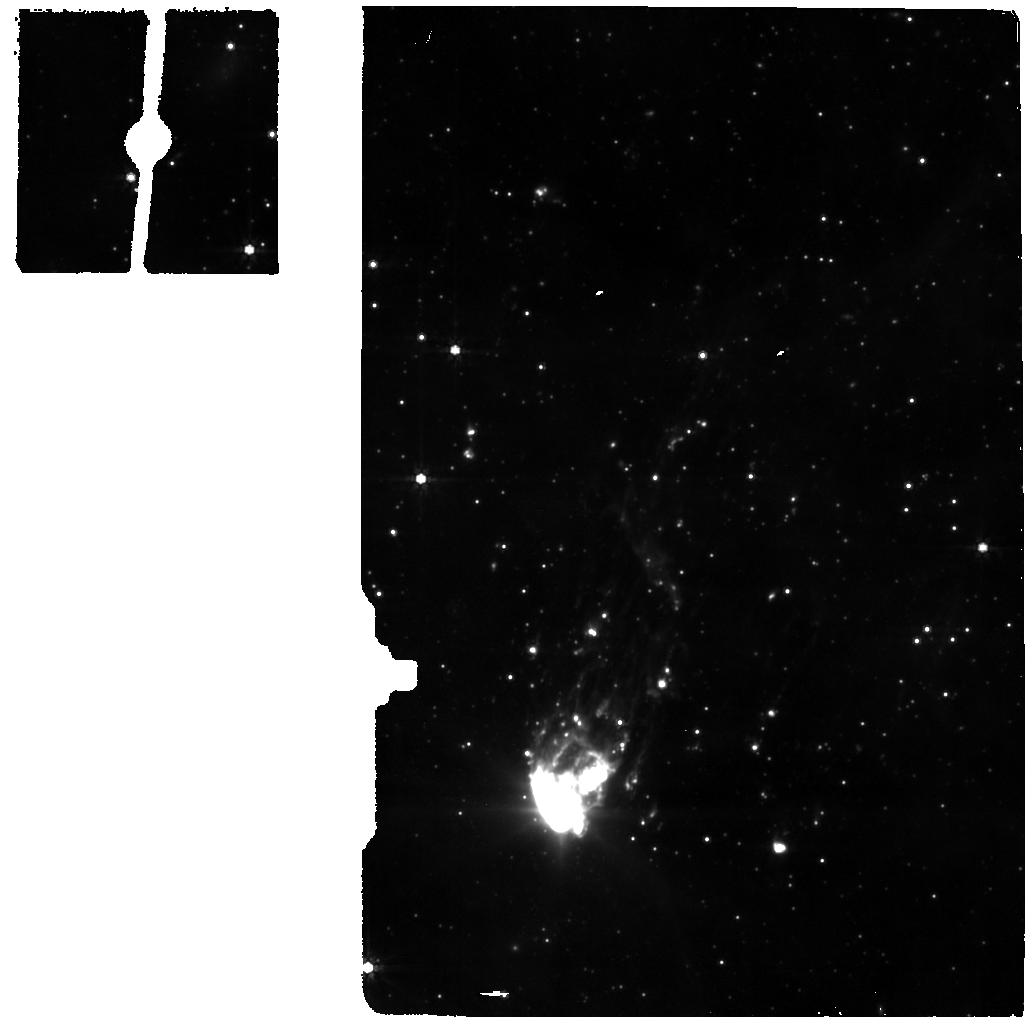
Target: BACKGROUND
Instrument: MIRI
Filter: F770W
Exposure: 12 min
Observation ID: jw01178-o005_t010_miri_f770w

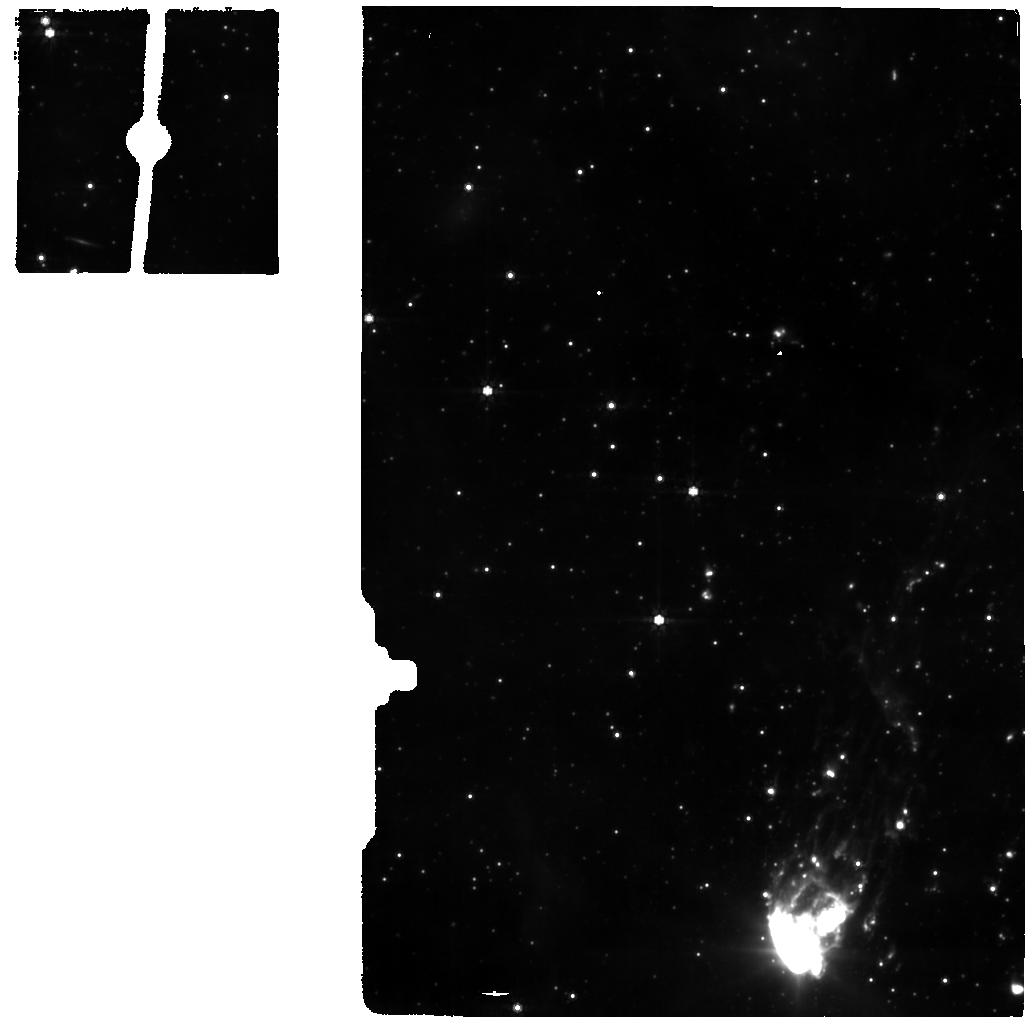
Target: OUTER-TAIL-2
Instrument: MIRI
Filter: F770W
Exposure: 24 min
Observation ID: jw01178-o004_t020_miri_f770w

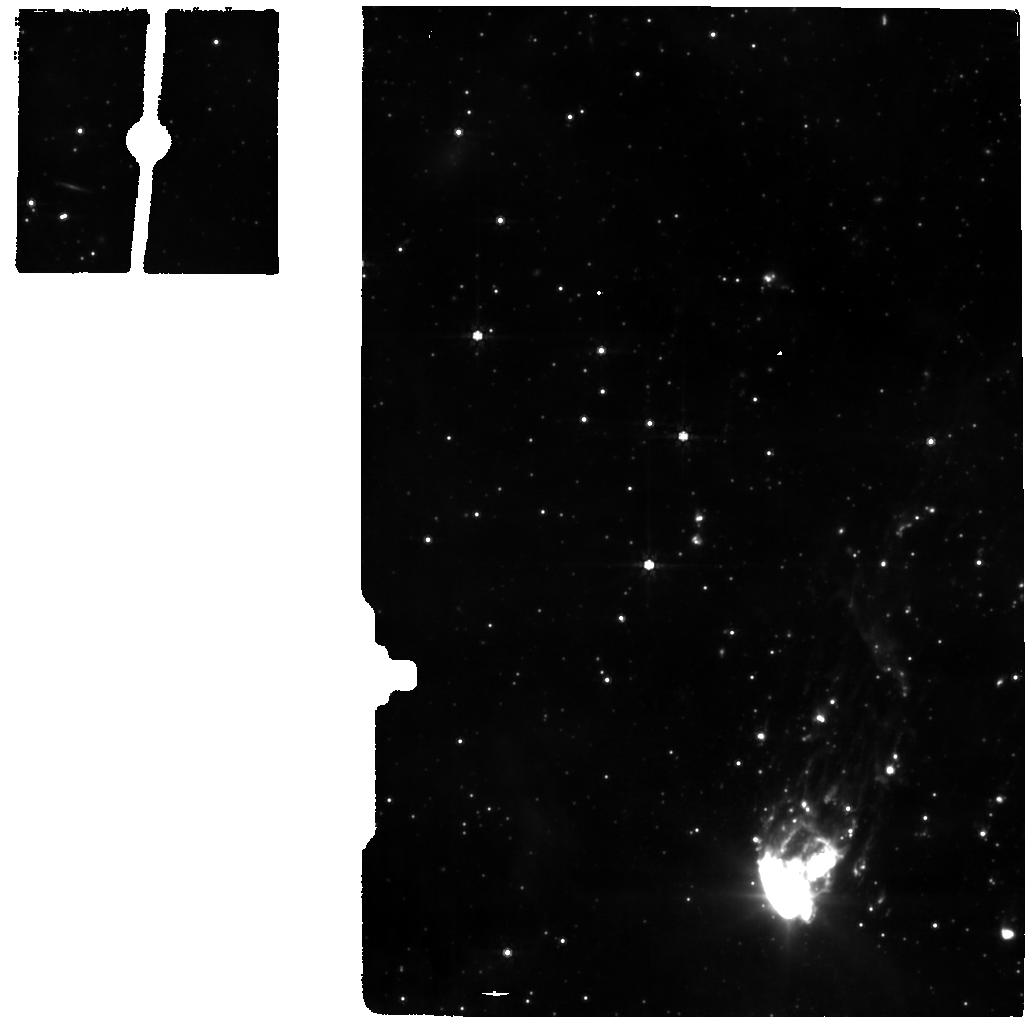
Target: OUTER-TAIL-1
Instrument: MIRI
Filter: F770W
Exposure: 24 min
Observation ID: jw01178-o004_t019_miri_f770w

Ram Pressure Stripping in ESO 137-001 (PI: Gordon, Karl D.)

Once thought to be rare, the number of known ram pressure stripping (RPS) events has been steadily rising, observed as truncated or disturbed gaseous disks or one-sided tails in the X-ray through the radio. These events hold key information regarding the relation between galaxy transformation and environment. We propose MIRI MRS observations of ESO 137-001, a well studied local galaxy (z=0.01625) with a spectacular double ram pressure stripped tail. At both high spectral (R~2700) and spatial (~0.1 arcsec) resolution over 5-28.8μm, we will detect multiple transitions of rotational H2 lines as well as a suite of fine structure lines at high significance. From these observables, we will deduce the kinematics and the temperature/density structure of warm and hot gas components in the tail on sub-kpc scales as well as the excitation mechanism(s) responsible. This information will reveal how the (star forming) interstellar medium of the host galaxy responds to strong RPS and how the stripped gas subsequently interactions with the intra-cluster medium. Notably, the detailed state of H2 will identify the spatial extent of shocked gas and constrain the mechanisms and timescales for the cooling of molecular gas, revealing whether star-forming regions in the tail were formed in situ or from molecular gas stripped directly from the galactic disk. Additionally, high resolution MIRI 7.7μm imaging obtained simultaneously with MRS pointings in the far-tail (~40 kpc from the main galaxy) will fall back on the main galaxy and near- to mid-tail regions, providing a measure of the aromatic features and a SFR indicator. FRIEDMAN_0001